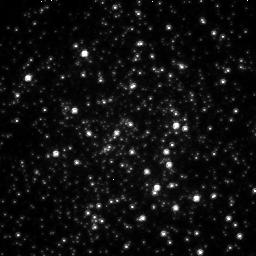
Target: TERZAN5-CEN
Instrument: NICMOS/NIC2
Filter: F110W
Exposure: 21 min
Observation ID: n4s401010

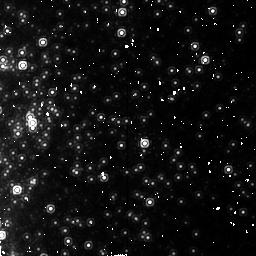
Target: TERZAN5-POS1
Instrument: NICMOS/NIC2
Filter: F187N
Exposure: 22 min
Observation ID: n4s402040

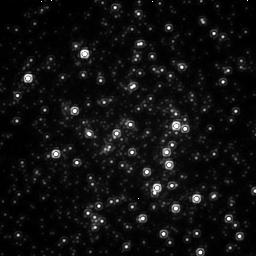
Target: TERZAN5-CEN
Instrument: NICMOS/NIC2
Filter: F187W
Exposure: 21 min
Observation ID: n4s401030

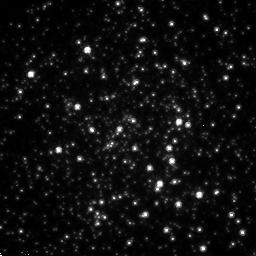
Target: TERZAN5-CEN
Instrument: NICMOS/NIC2
Filter: F110W
Exposure: 21 min
Observation ID: n4s402010

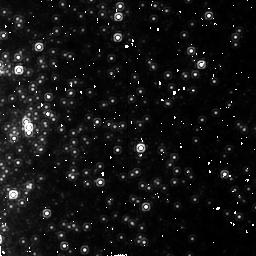
Target: TERZAN5-POS1
Instrument: NICMOS/NIC2
Filter: F187N
Exposure: 37 min
Observation ID: n4s401040

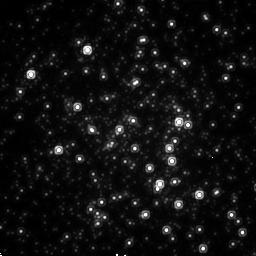
Target: TERZAN5-CEN
Instrument: NICMOS/NIC2
Filter: F187W
Exposure: 21 min
Observation ID: n4s402030

Study of Compact Binaries in the Extreme Globular Cluster Terzan 5 (PI: Grindlay, Jonathan E.)

Stellar collisions and interactions in dense star clusters are fundamental to the evolution of globular clusters and galactic nuclei. The highest stellar collision rate suspected in the Galaxy is in the obscured bulge globular, Terzan 5. We shall identify compact binaries formed, and ejected, in this cluster with Paschen alpha (F187N) vs. continuum (F187W or F190N) imaging to identify emission line objects and CVs. By centering NIC1 on the bright eclipsing (1.8h) millisecond pulsar 32" from the cluster center, we shall also conduct a sensitive search for its counterpart and both constrain the pulsar spin up and cluster gravitational potential, while the highest resolution NIC1 field surveys the cluster core. Scaling from our successful H Alpha vs. R (WFPC1) and followup FOS programs in NGC 6397, we expect at least 30 emission line CVs in the cluster core. Ter 5 is both more massive and much more metal rich, enabling constraints on WD and NS production vs. original IMF of the cluster. This cluster can only be studied in the near-IR, and HST resolution is essential given its extreme crowding.